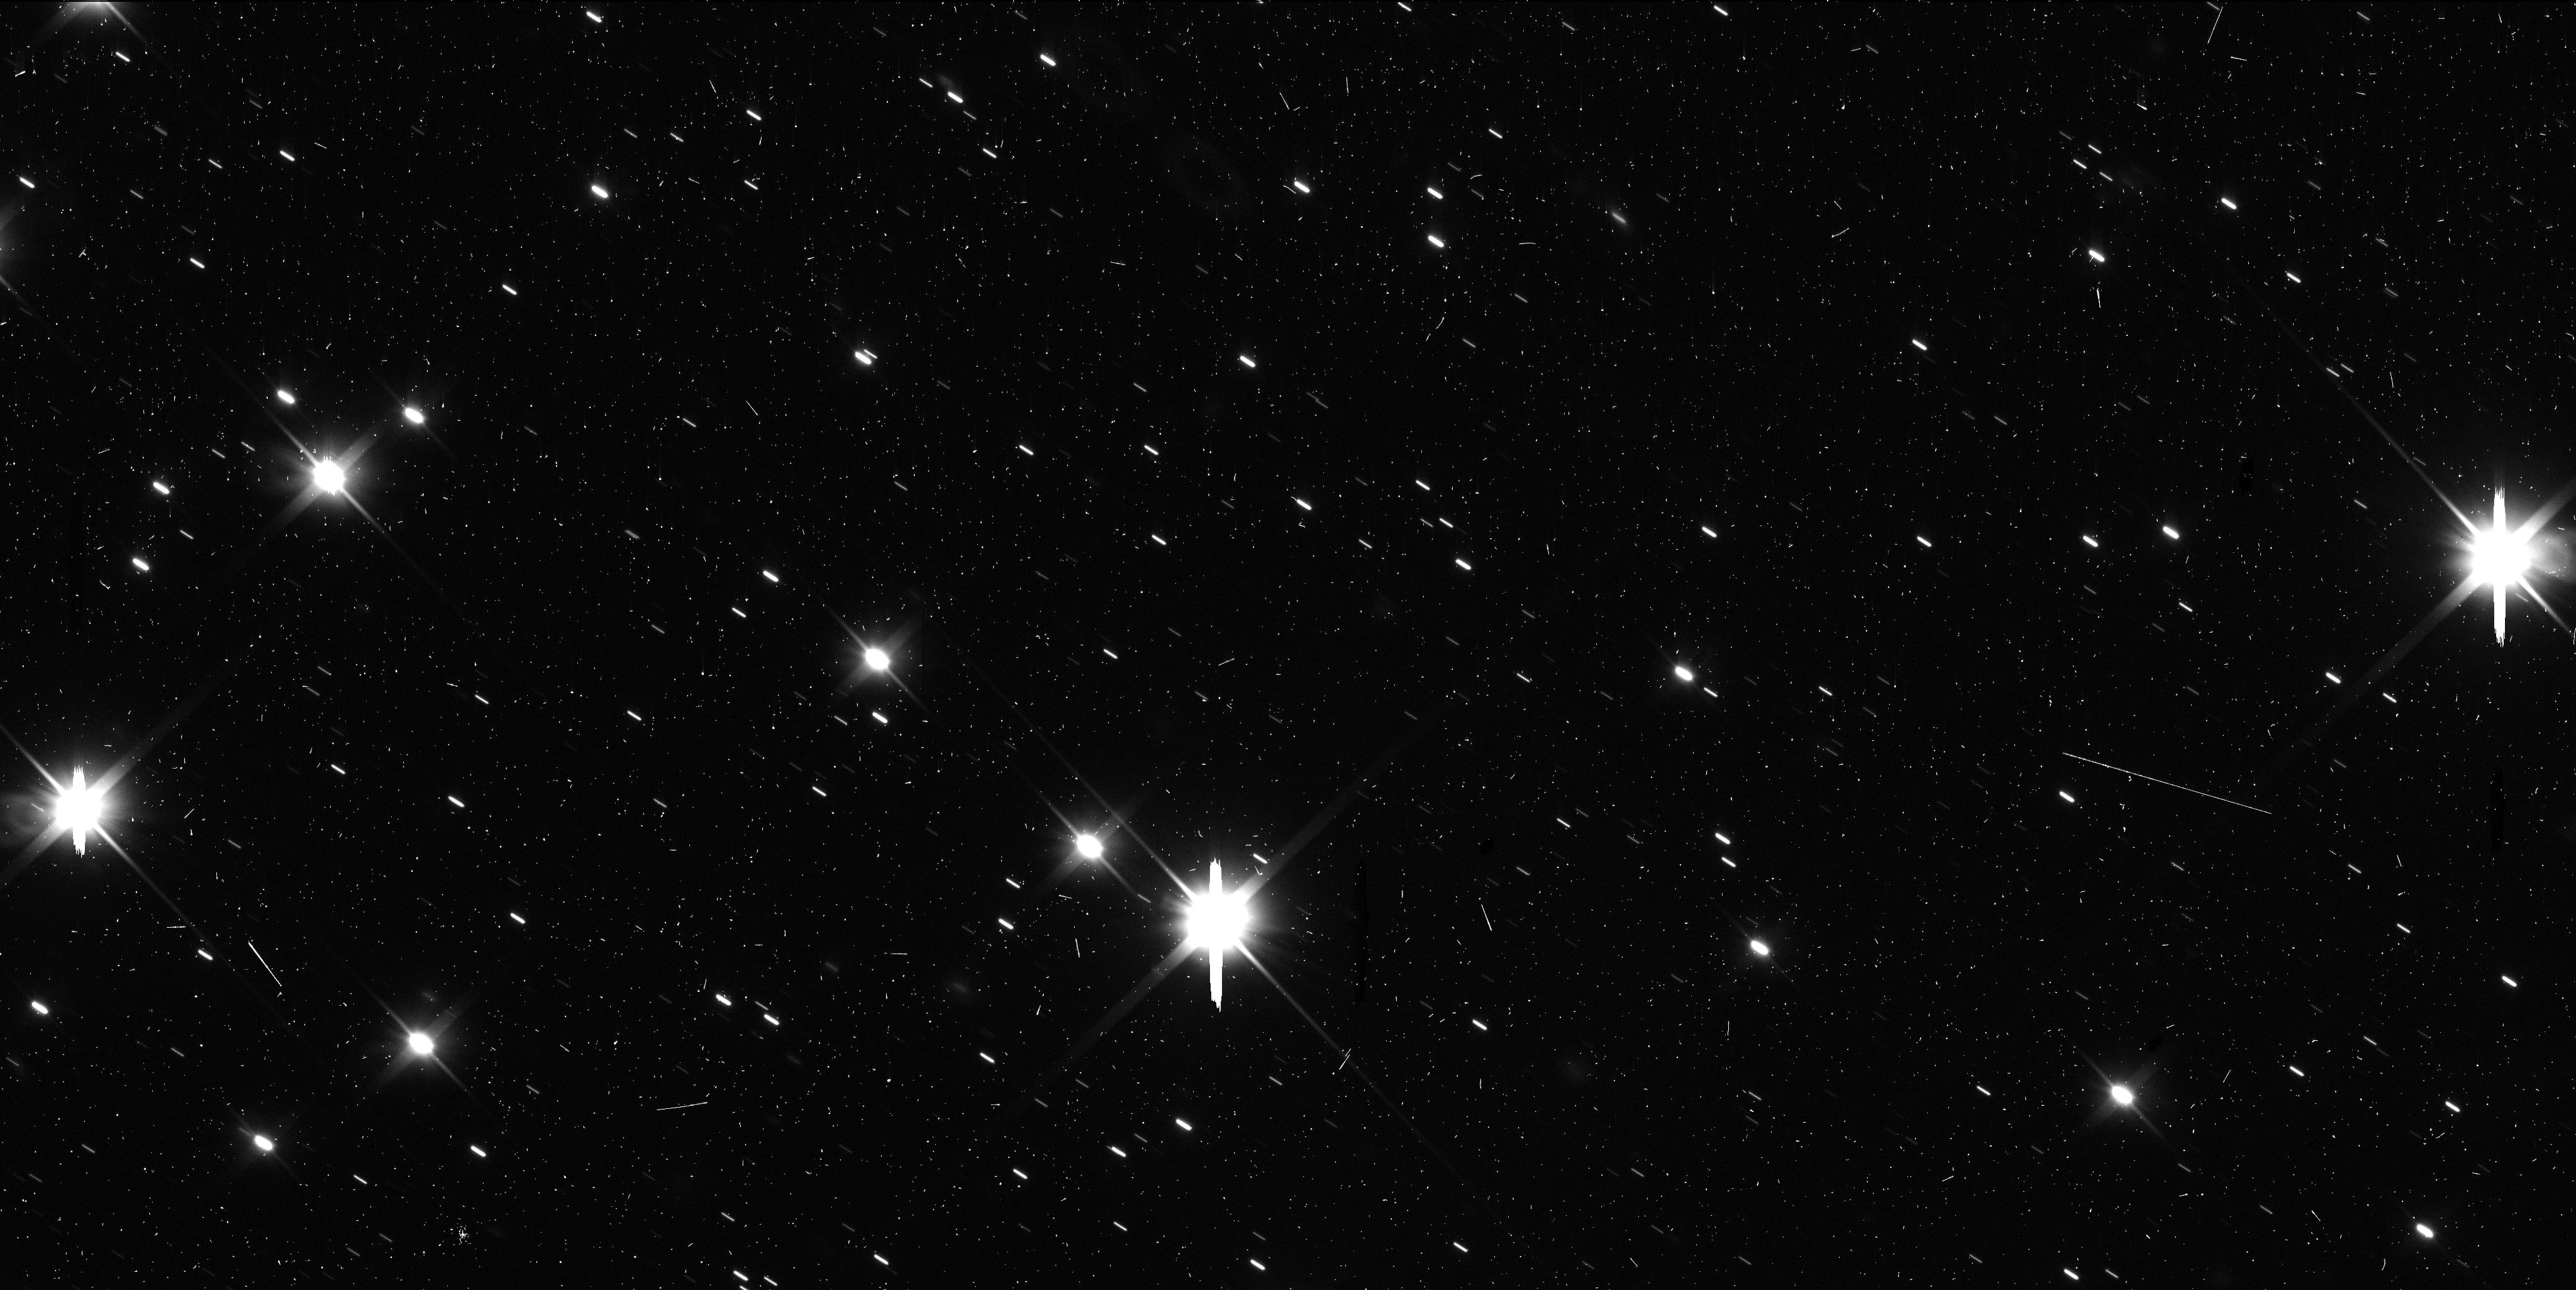
Target: I2-BOROSOV. Instrument: WFC3/UVIS. Filter: F350LP. Exposure: 6 min. Observation ID: iebk03fxq

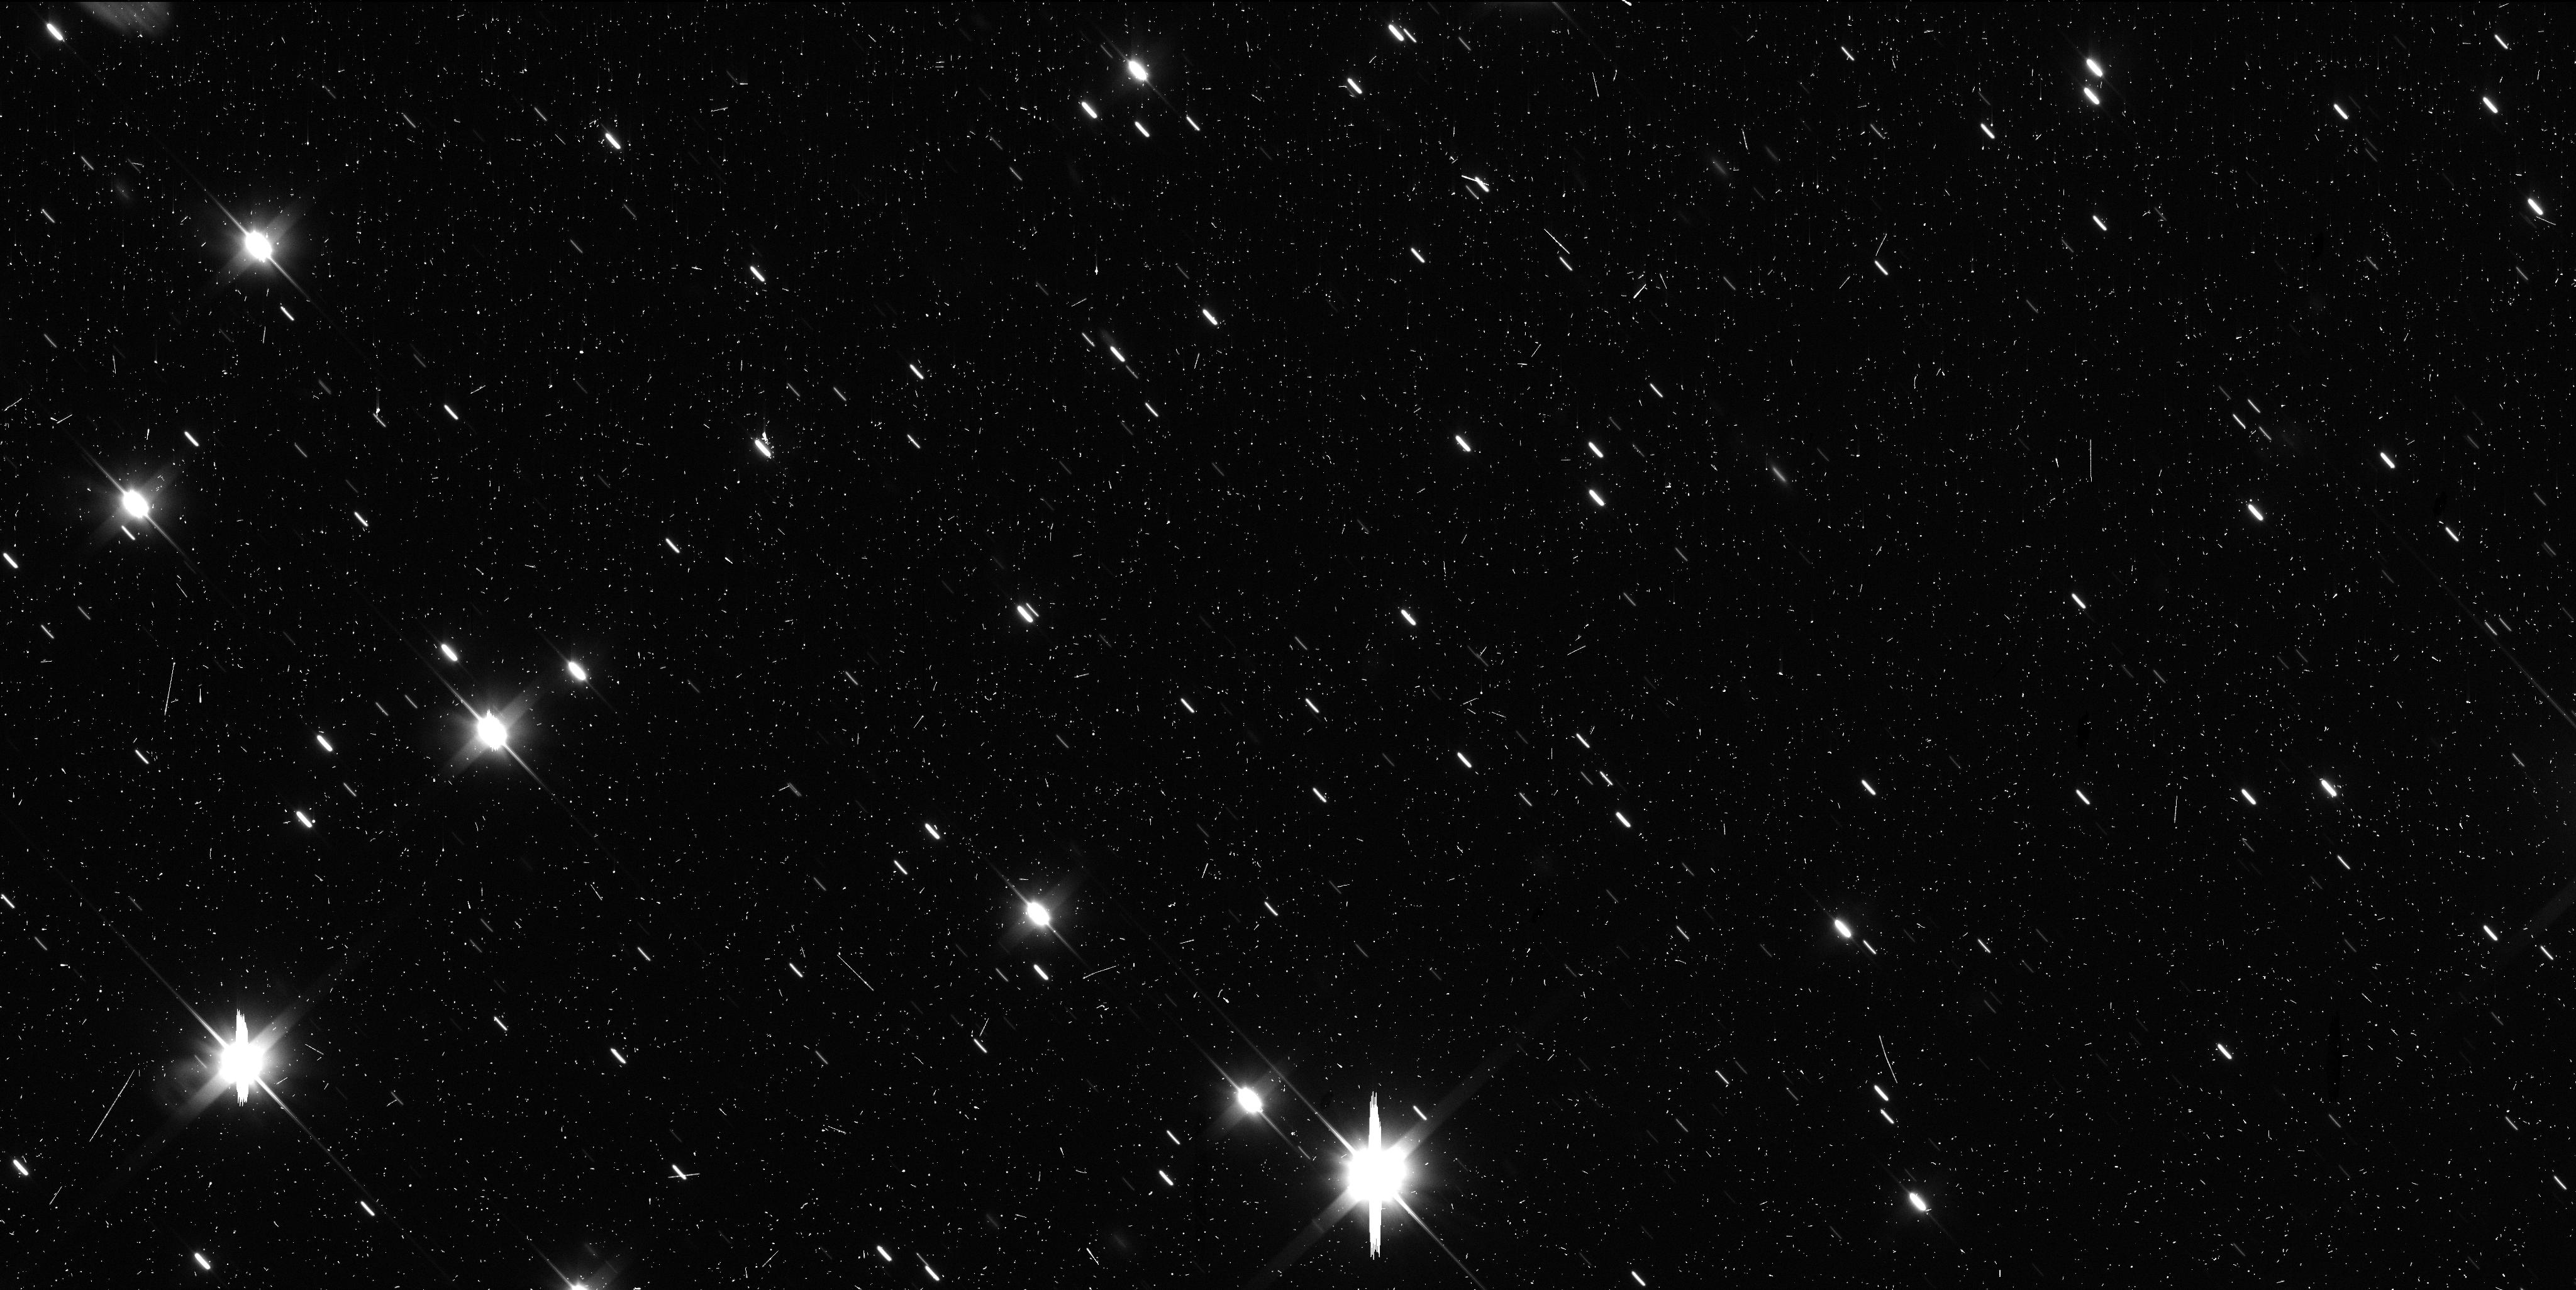
Target: I2-BOROSOV. Instrument: WFC3/UVIS. Filter: F350LP. Exposure: 6 min. Observation ID: iebk04gdq

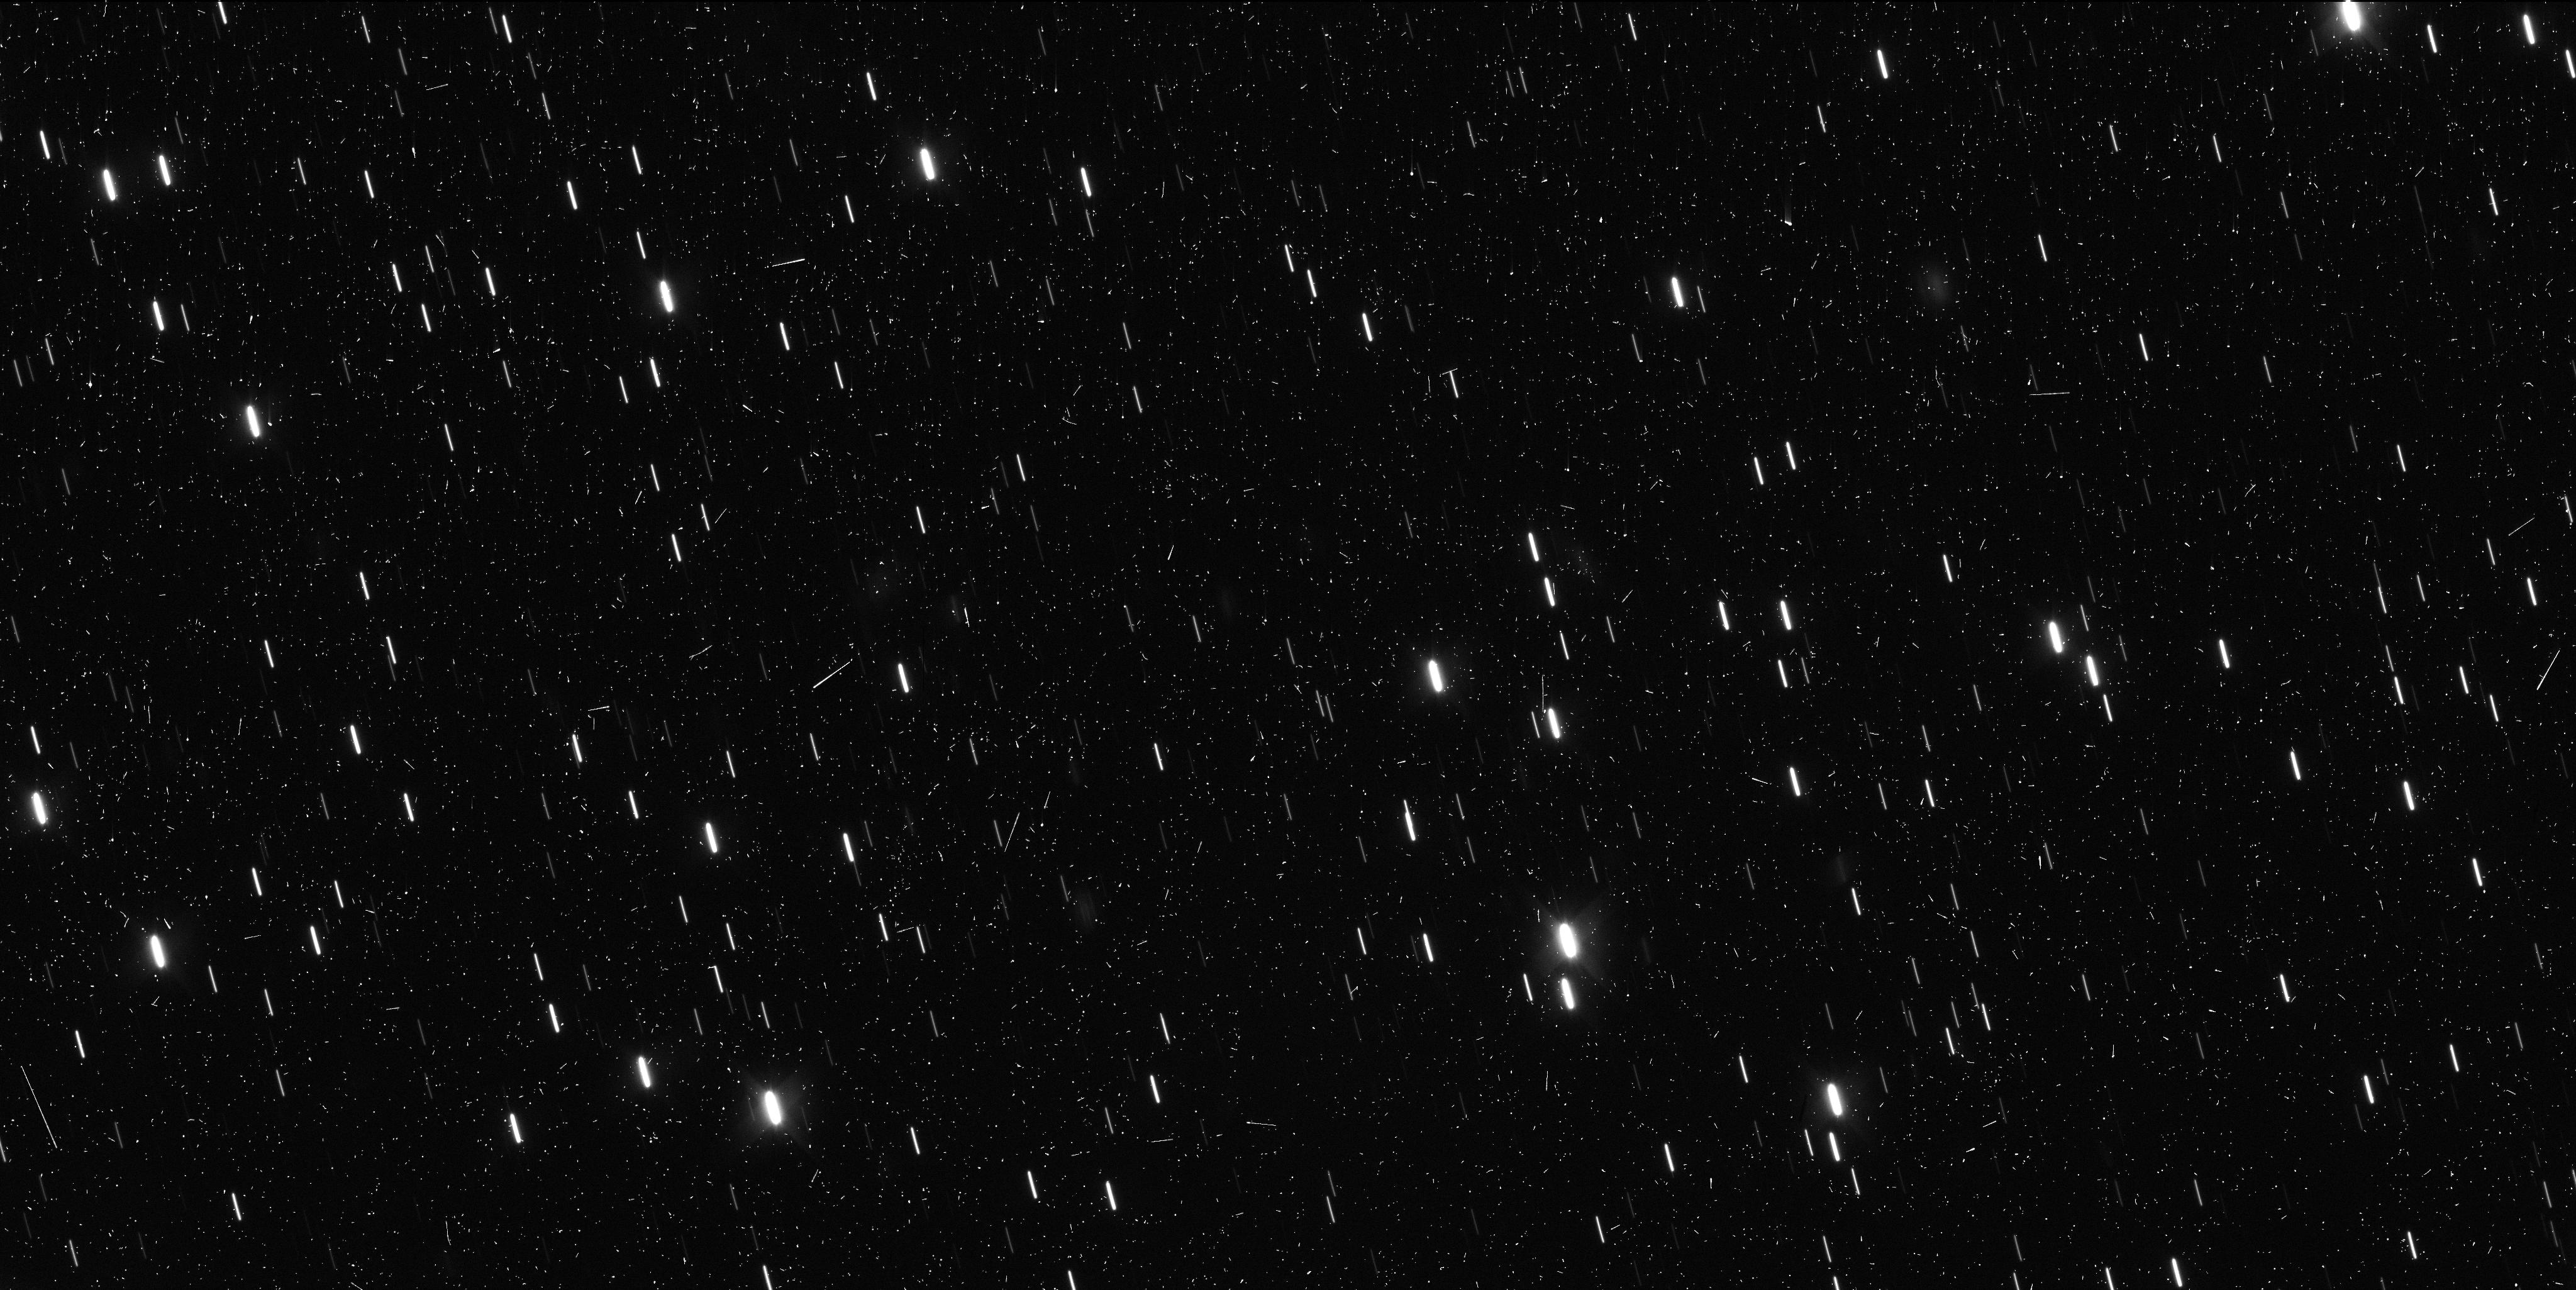
Target: I2-BOROSOV. Instrument: WFC3/UVIS. Filter: F350LP. Exposure: 6 min. Observation ID: iebk01xhq

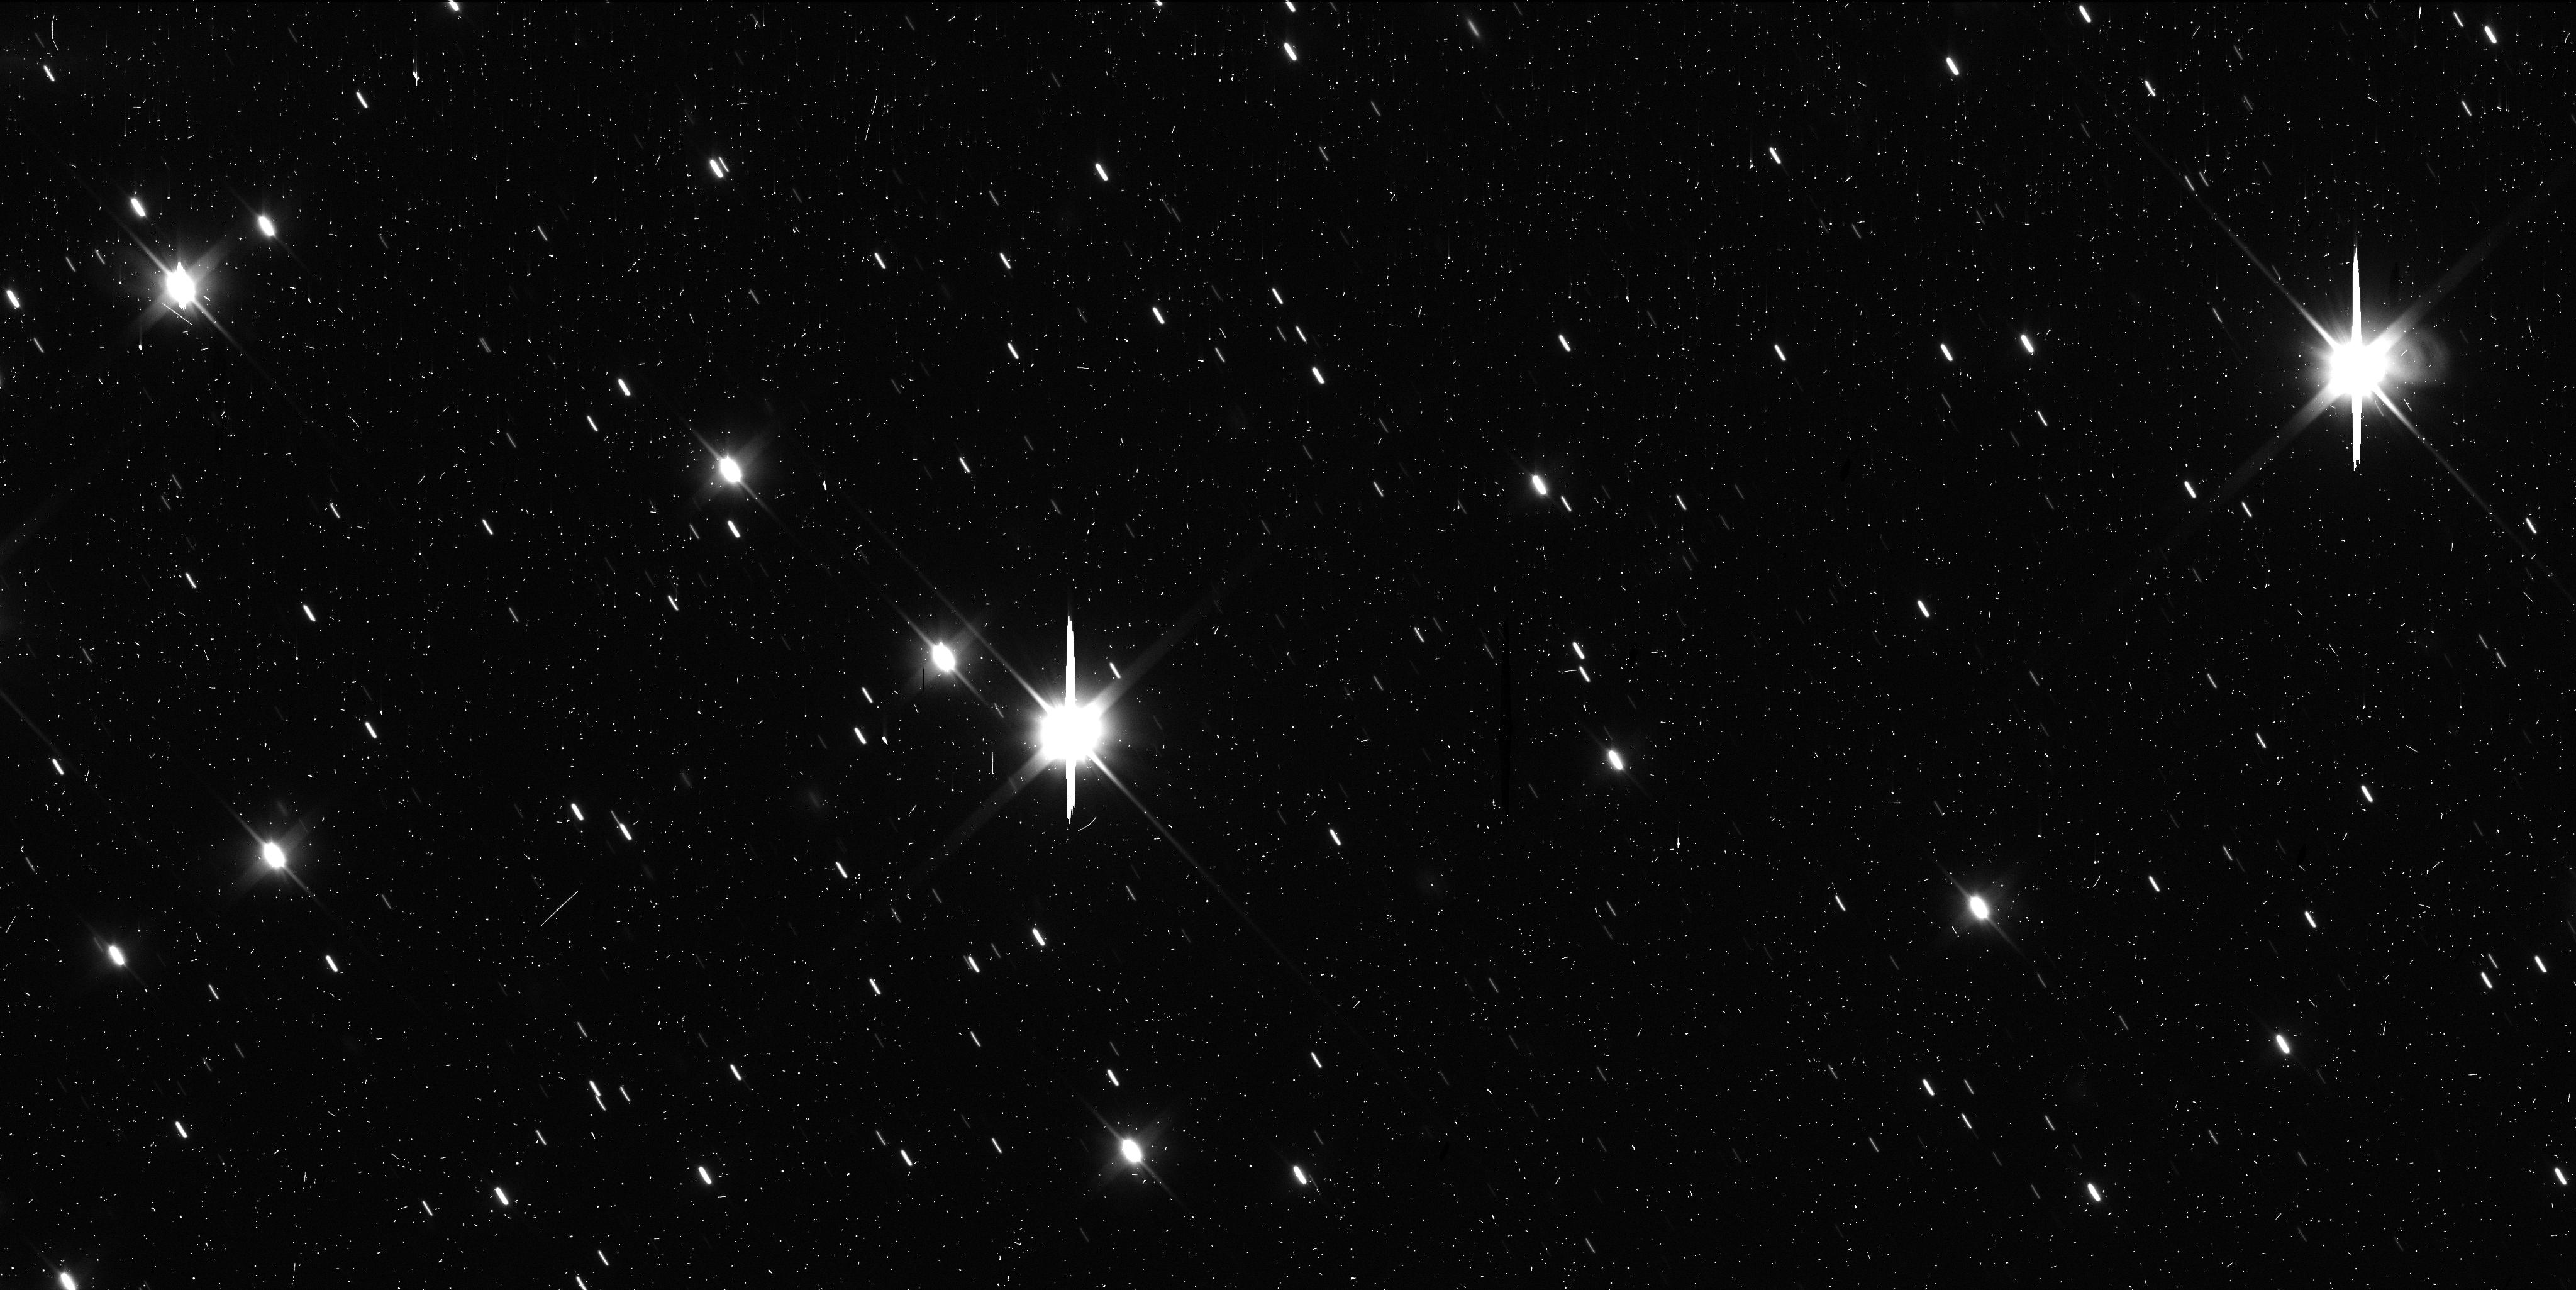
Target: I2-BOROSOV. Instrument: WFC3/UVIS. Filter: F350LP. Exposure: 6 min. Observation ID: iebk02fhq

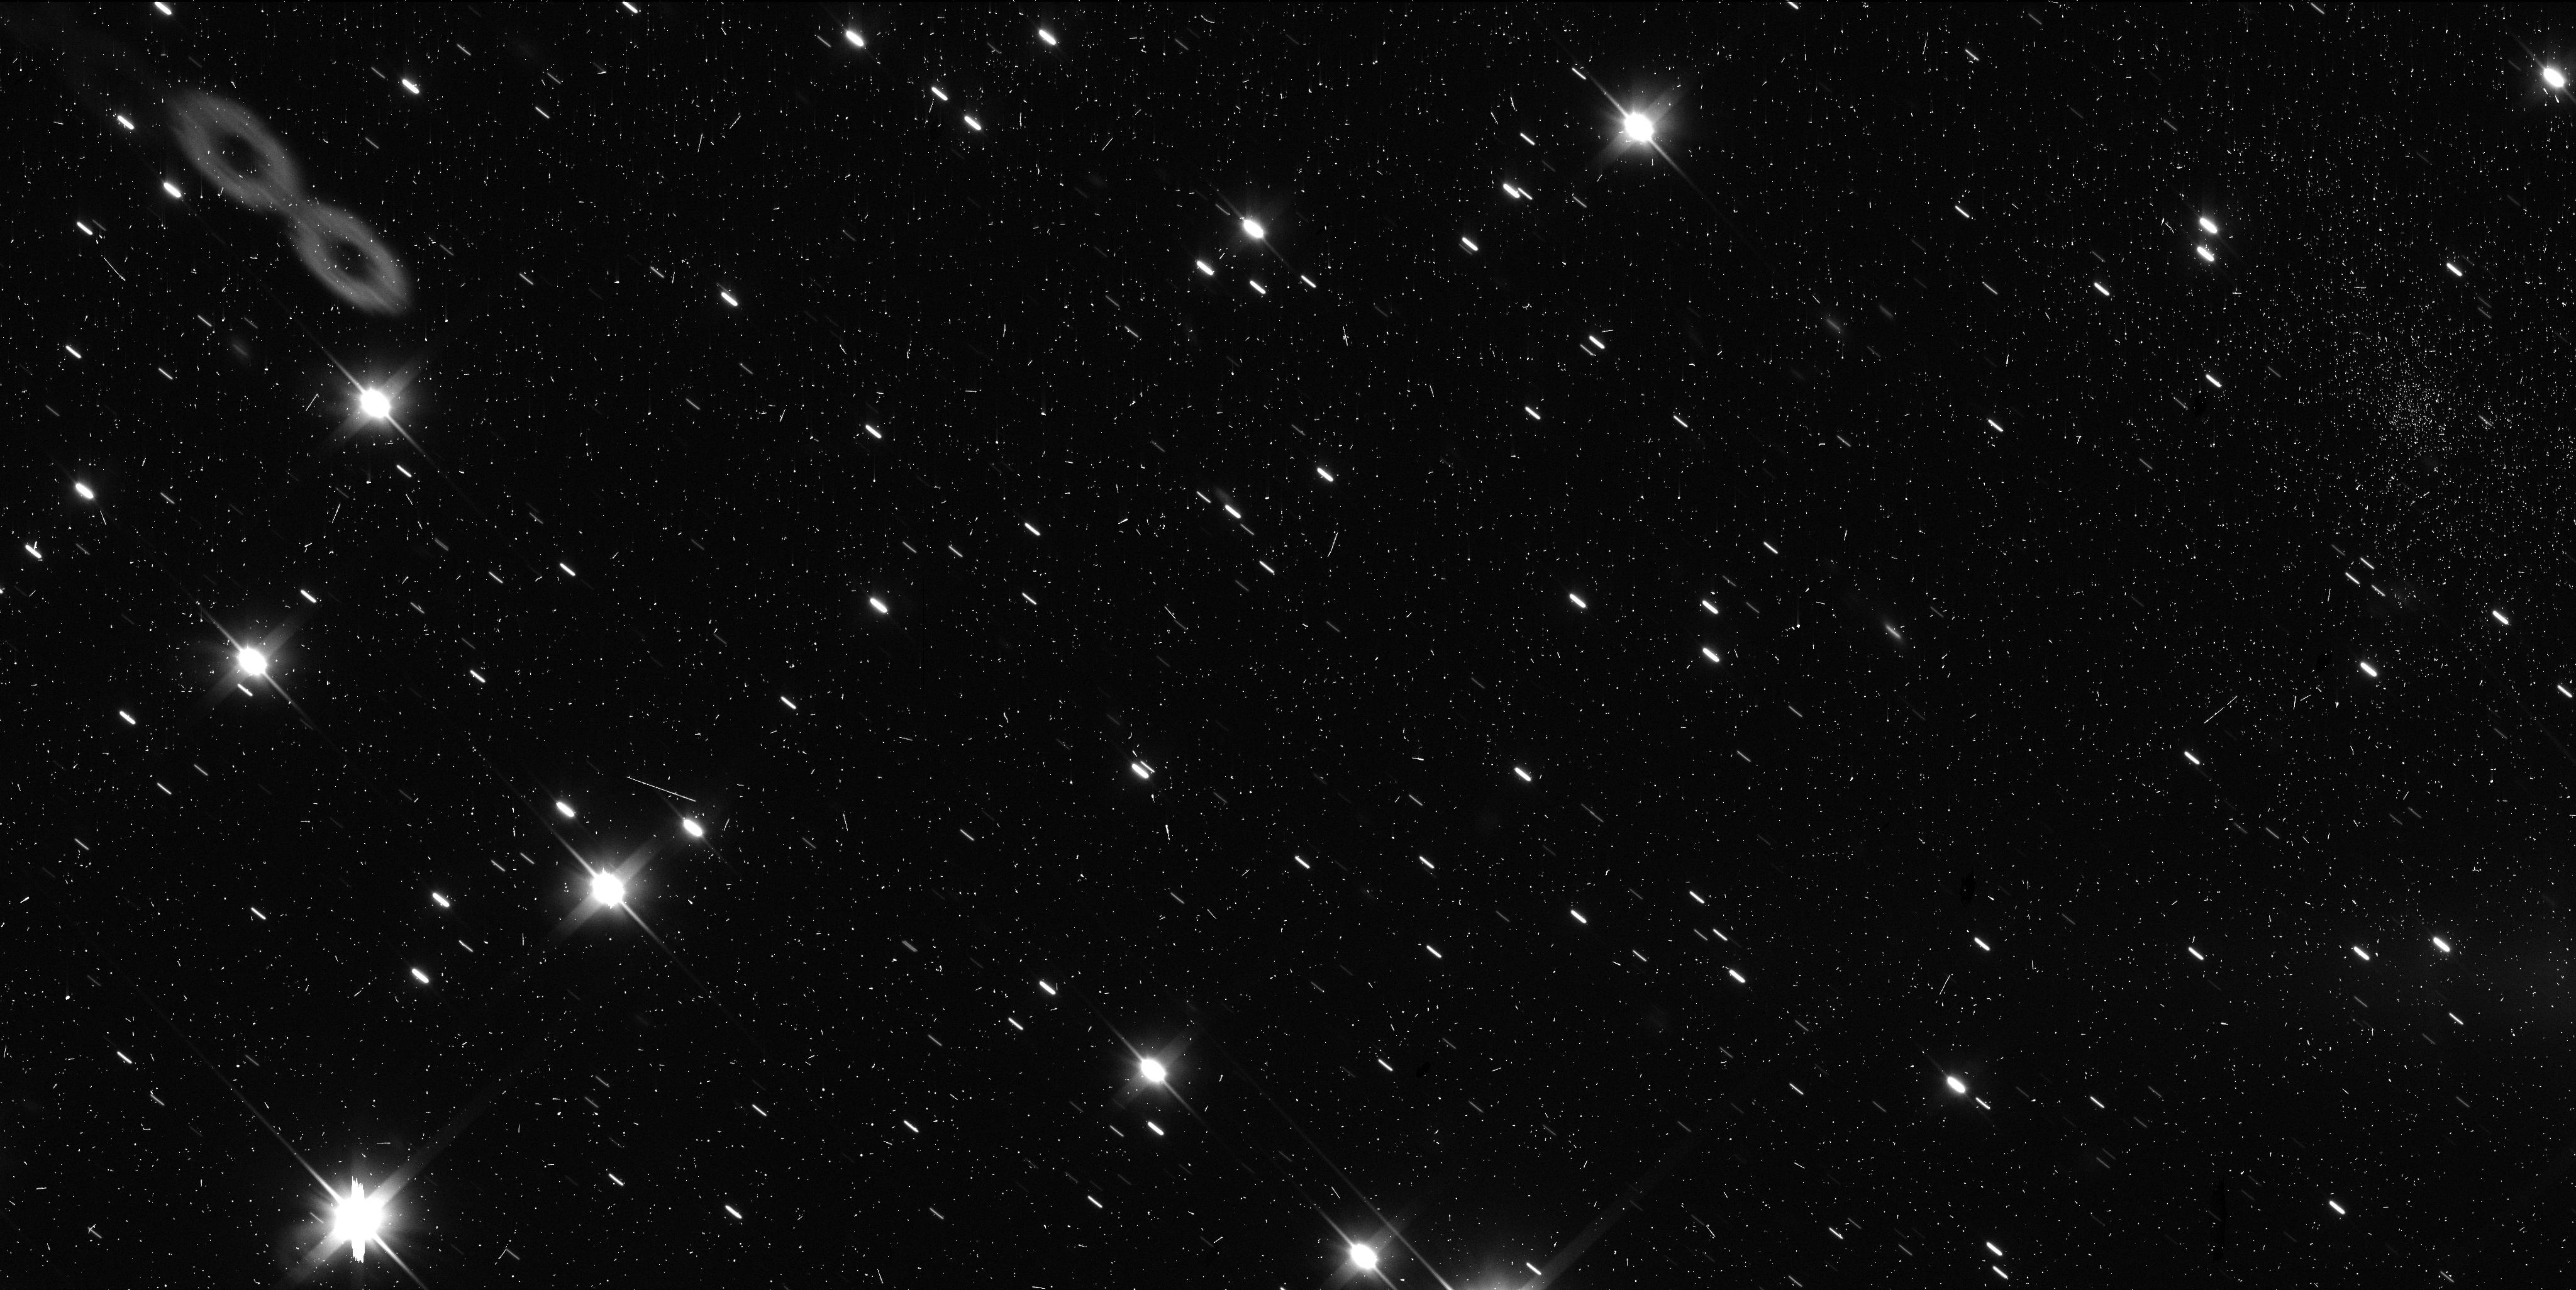
Target: I2-BOROSOV. Instrument: WFC3/UVIS. Filter: F350LP. Exposure: 6 min. Observation ID: iebk05goq

Drivers of Activity for Interstellar object 2I/2019 Q4 (Borisov) (PI: Meech, Karen J.)

We request 5 orbits to observe the interstellar object 2I/2019 Q4 (Borisov) during the post-perihelion portion of its orbit, once it comes out of the HST solar avoidance region in mid-January 2021. Photometry from HST and from the ground shows that the comet is still bright, consistent with continued CO-driven activity, and that it is likely still to be bright enough to observe when it emerges again from solar conjunction. The requested data will be combined with high quality ground-based data, and HST imaging data obtained from several programs to perform detailed thermal modeling of the comet's activity, search for structures in the coma, and to perform high precision astrometry on the outbound orbit to model the non-gravitational forces acting on the nucleus. This is a unique object, only the second of its class discovered. 2I is now past perihelion at a heliocentric distance of 2.7 au and is heading out of the solar system and will never return. There is intense scientific interest in this object because it is likely a remnant of the planet building process from an exoplanetary system that we have been given the opportunity to observe in close detail, thus it is important to finish the observations necessary to fully utilize the huge scientific investment already made on this object.